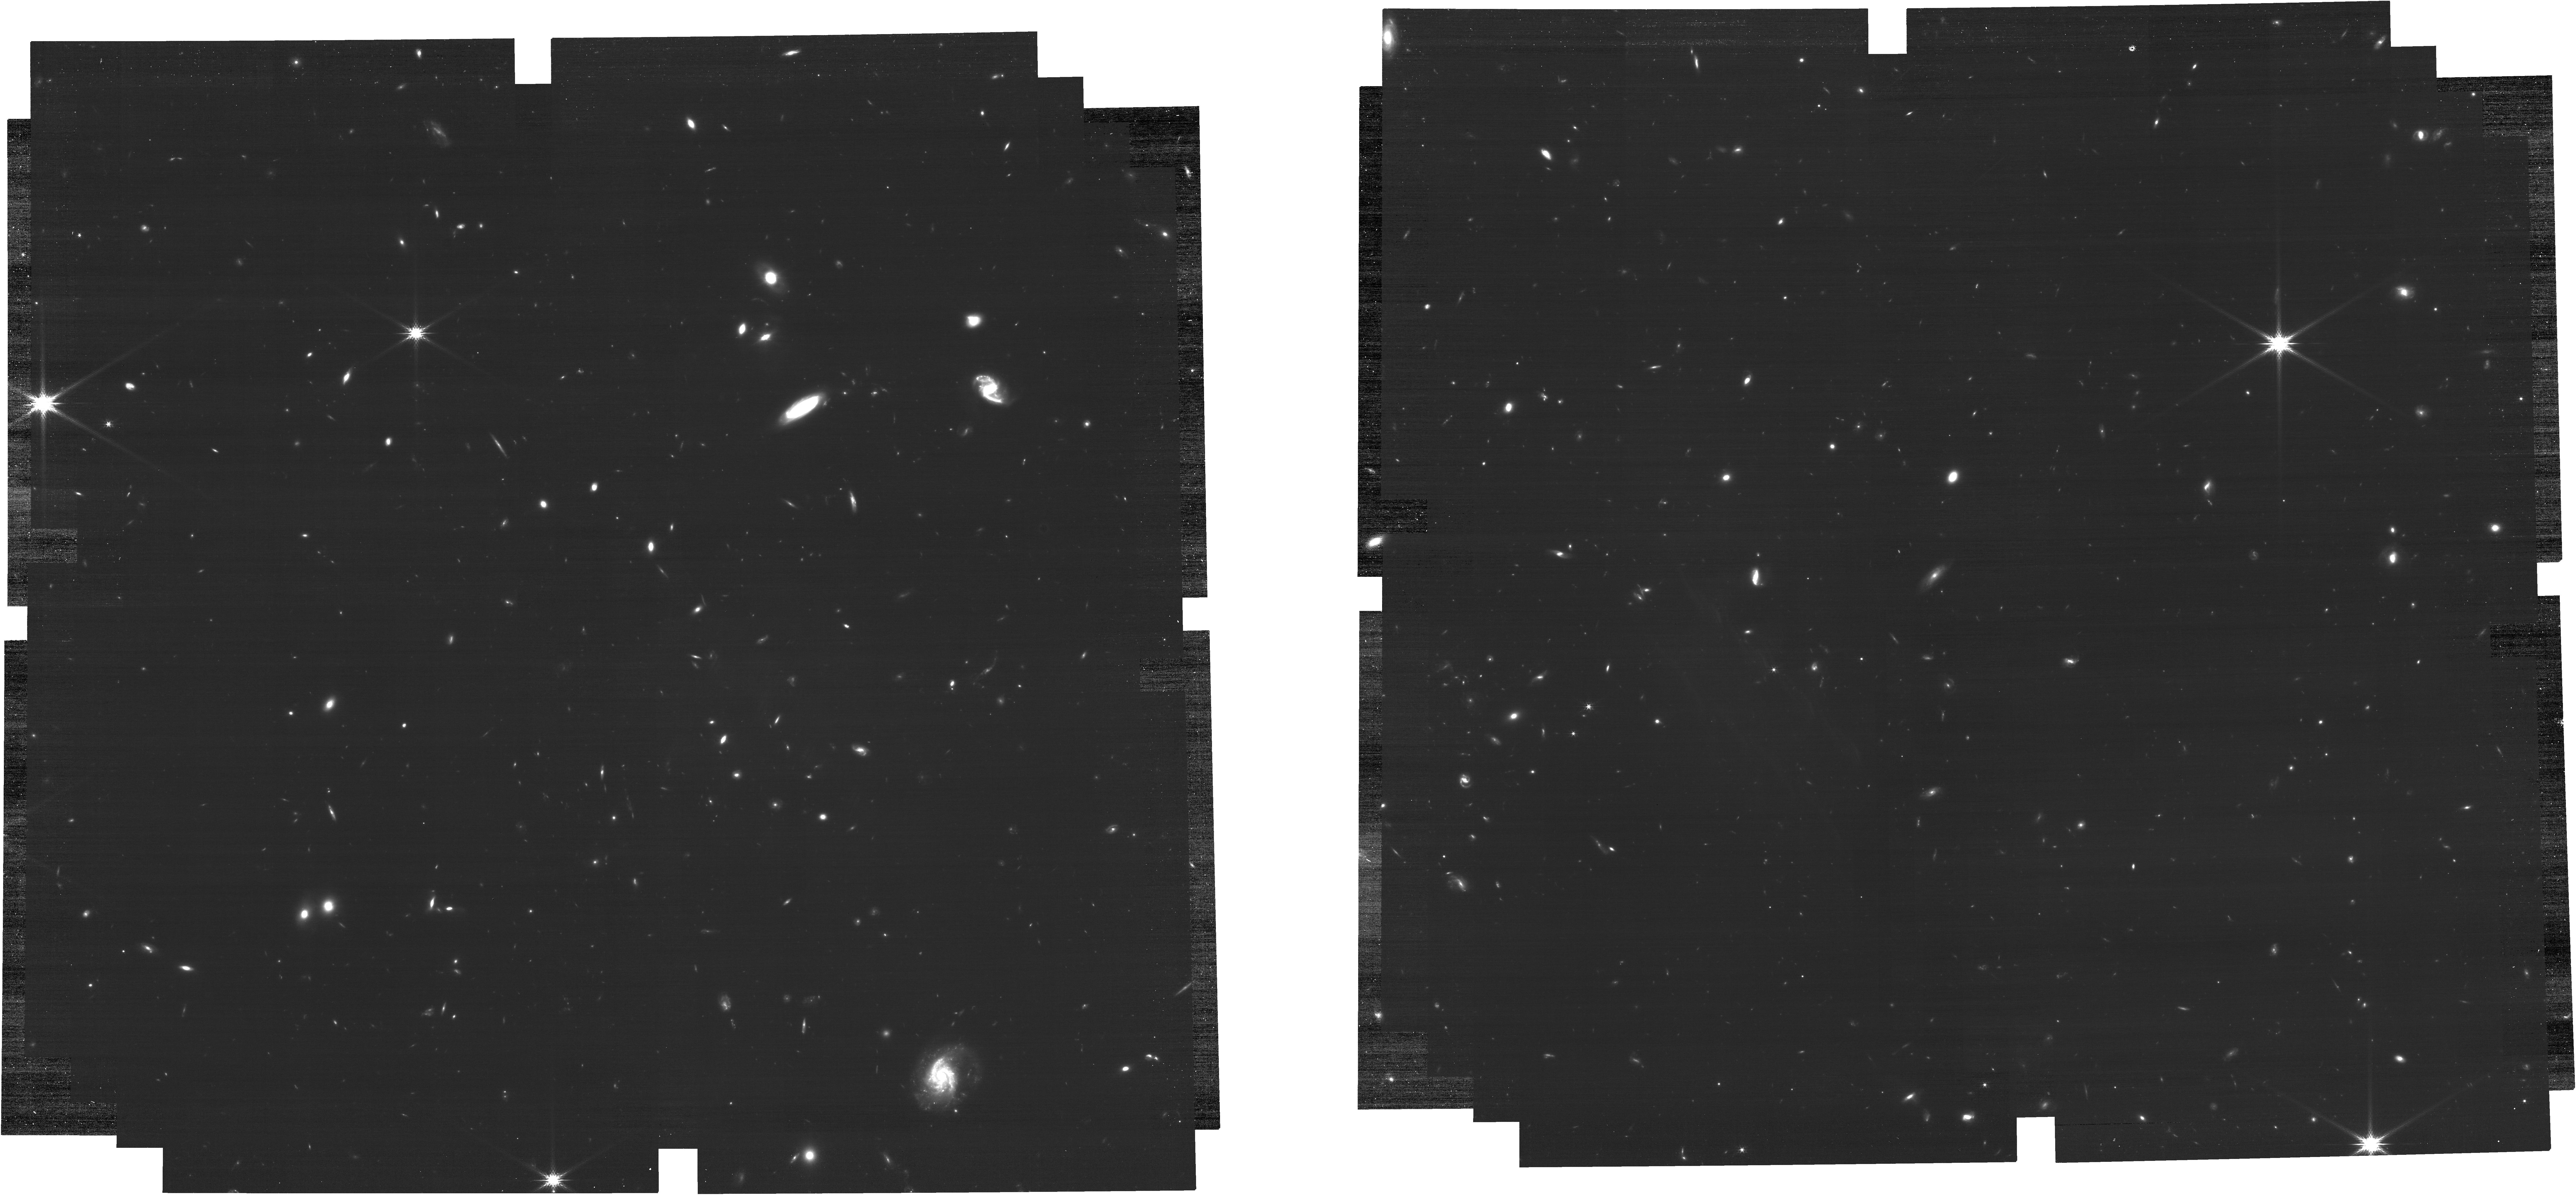
Target: ECLIPTIC-RA00
Instrument: NIRCAM
Filter: F200W
Exposure: 39 min
Observation ID: jw09032-o001_t001_nircam_clear-f200w

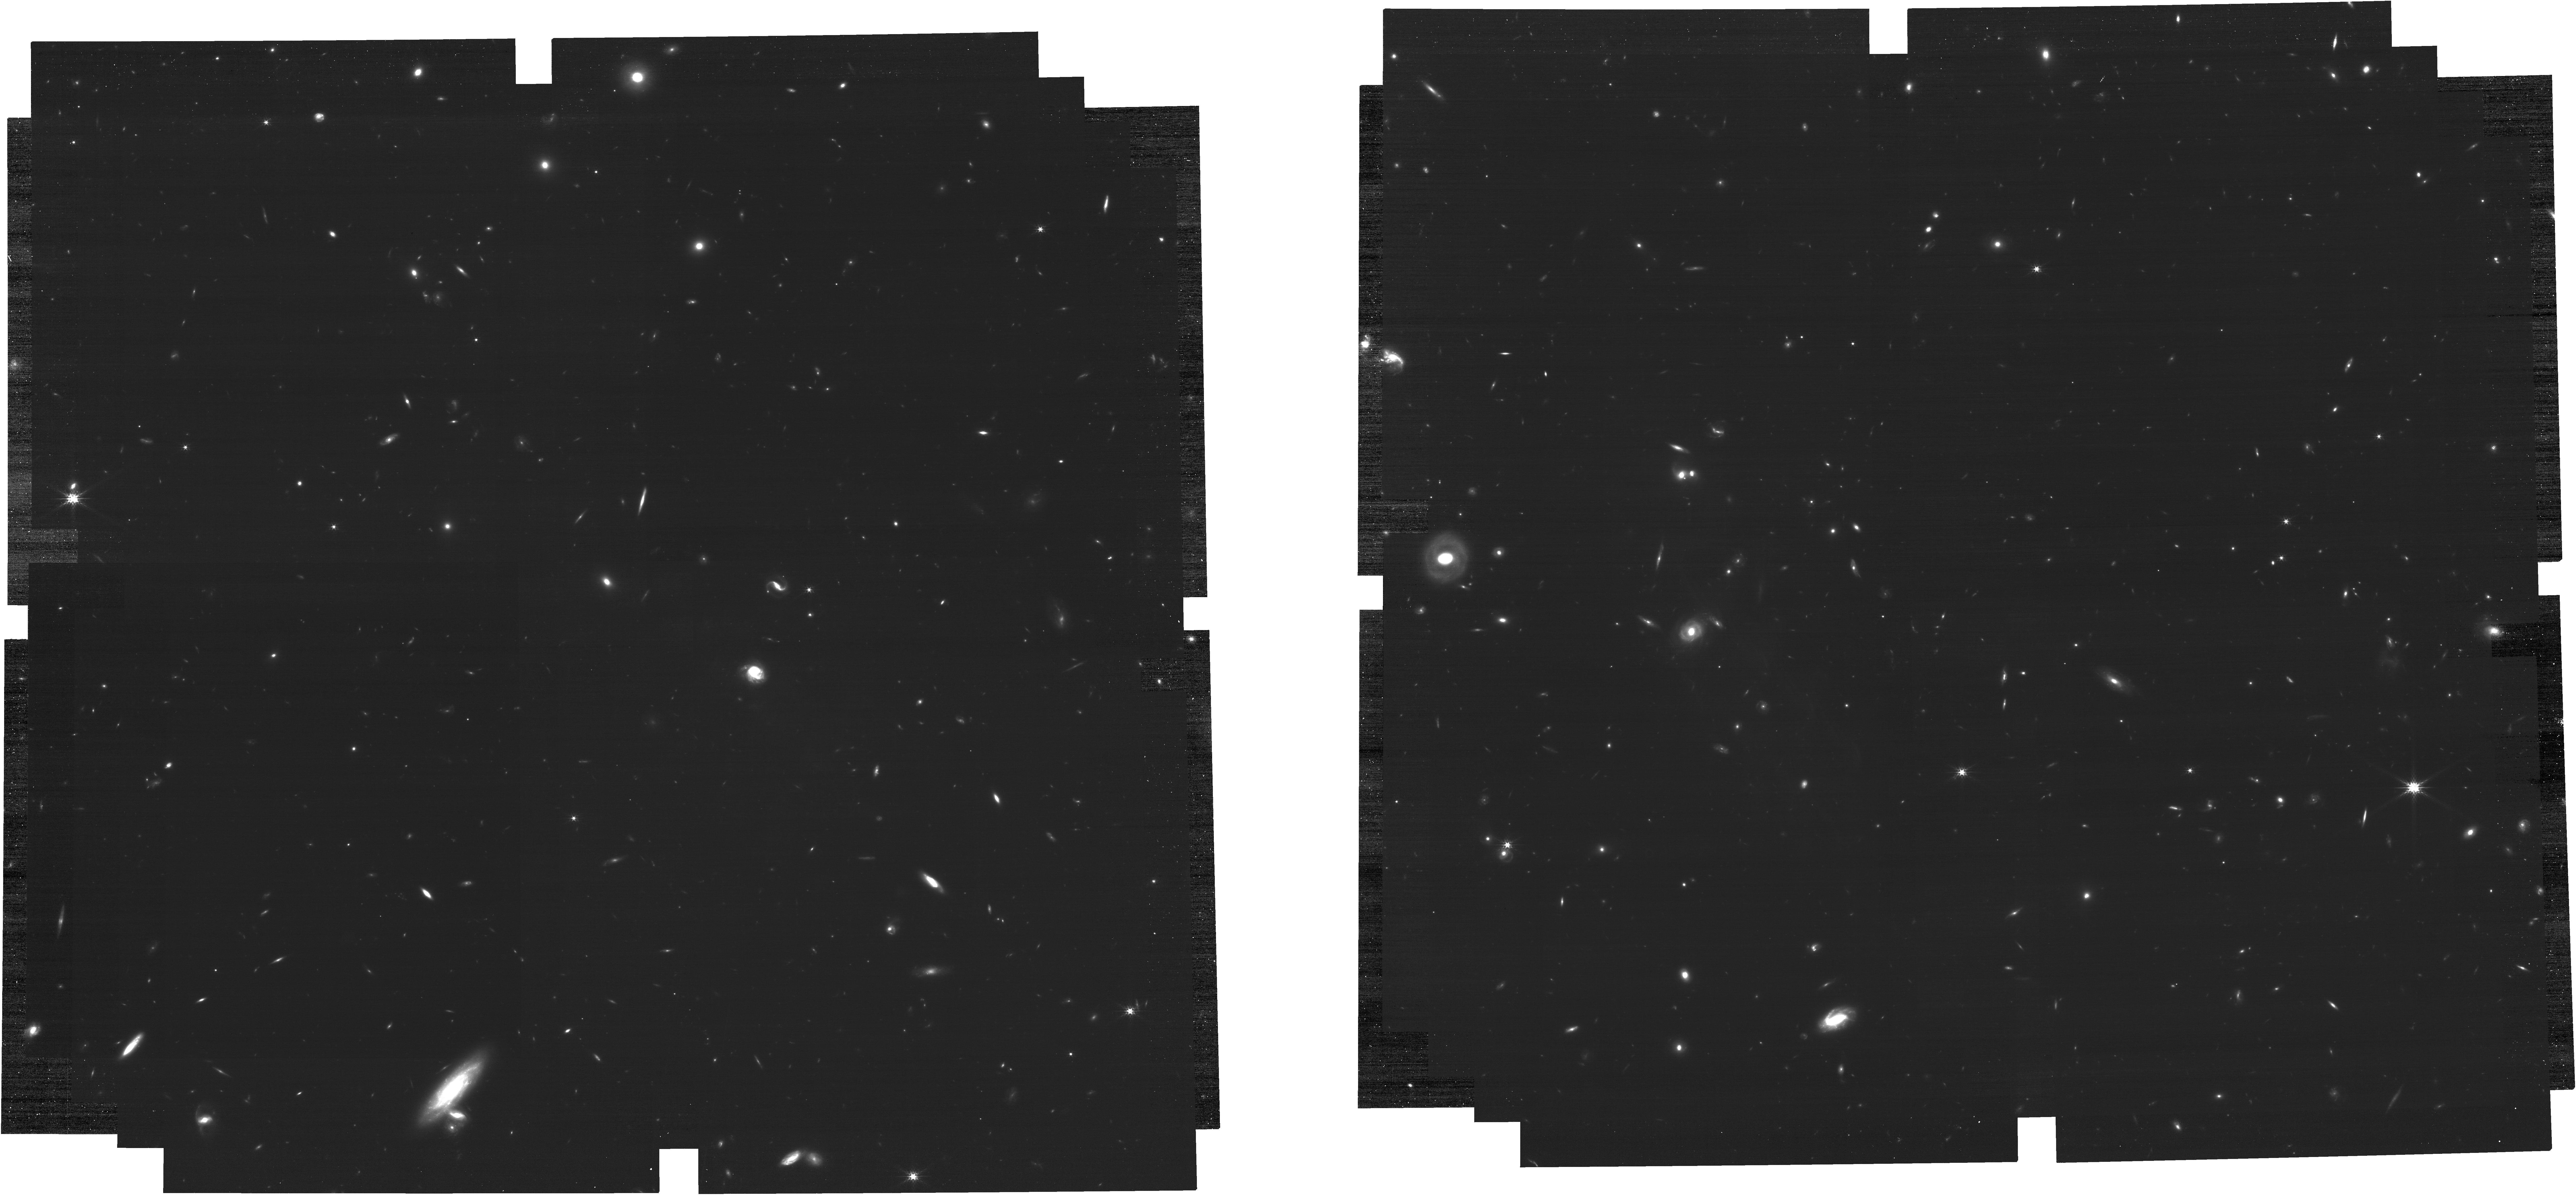
Target: ECLIPTIC-RA120
Instrument: NIRCAM
Filter: F200W
Exposure: 39 min
Observation ID: jw09032-o005_t004_nircam_clear-f200w

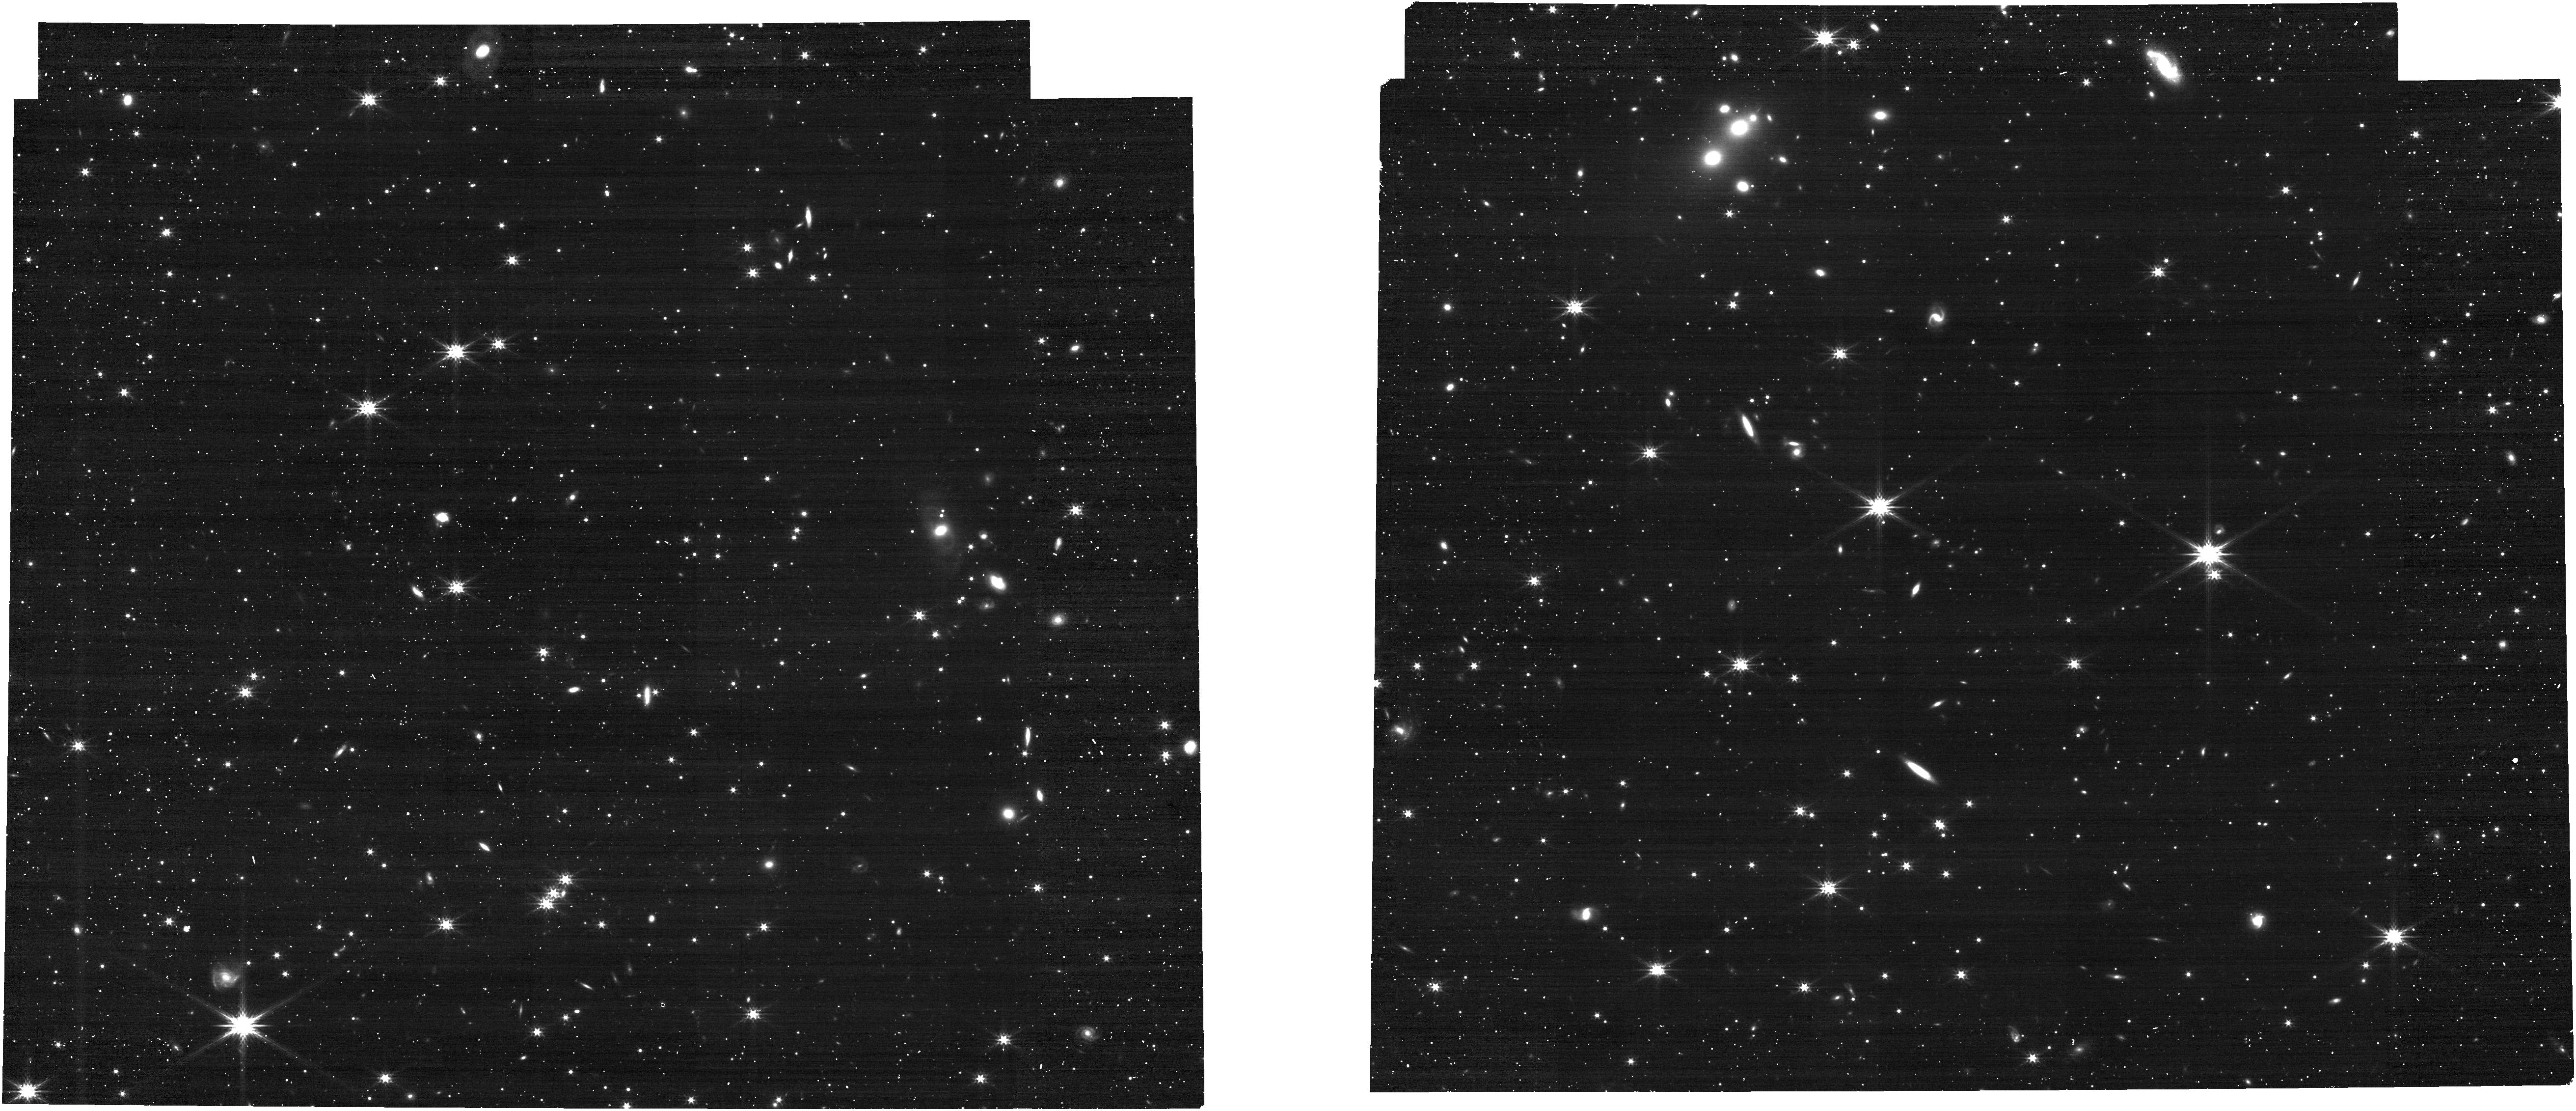
Target: ECLIPTIC_RA180
Instrument: NIRCAM
Filter: F277W
Exposure: 4 min
Observation ID: jw09032-o003_t003_nircam_clear-f277w

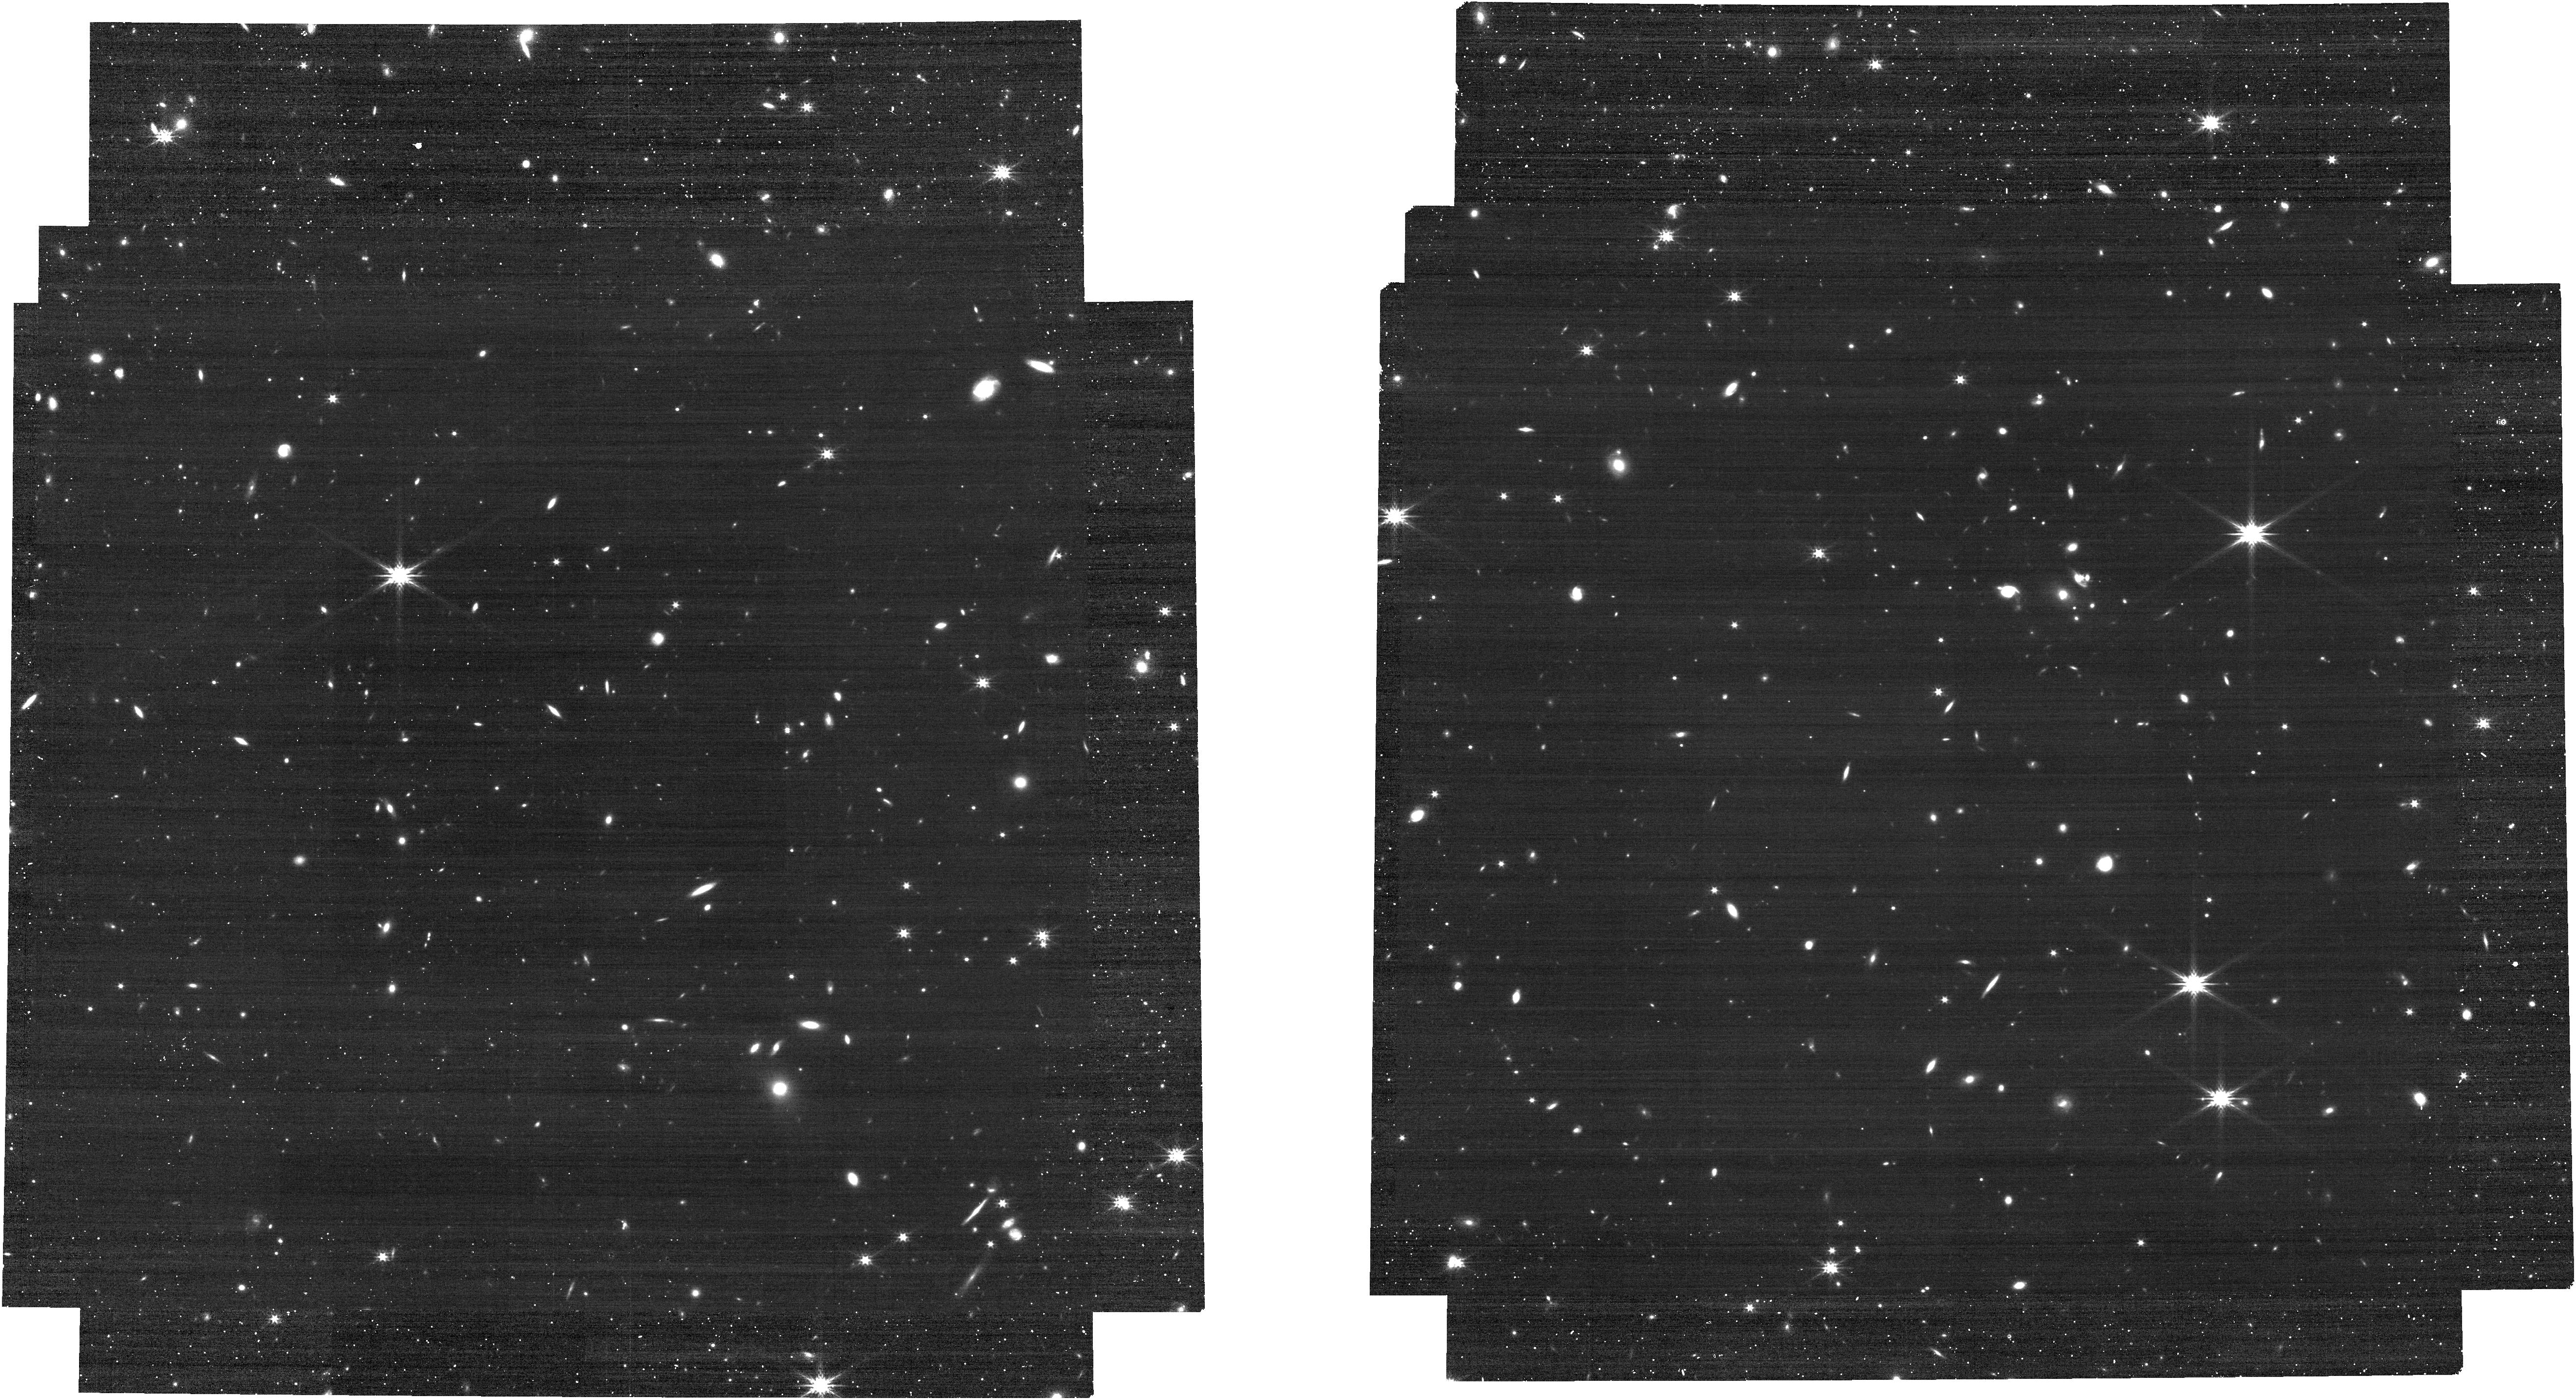
Target: ECLIPTIC-RA60
Instrument: NIRCAM
Filter: F277W
Exposure: 8 min
Observation ID: jw09032-o002_t002_nircam_clear-f277w

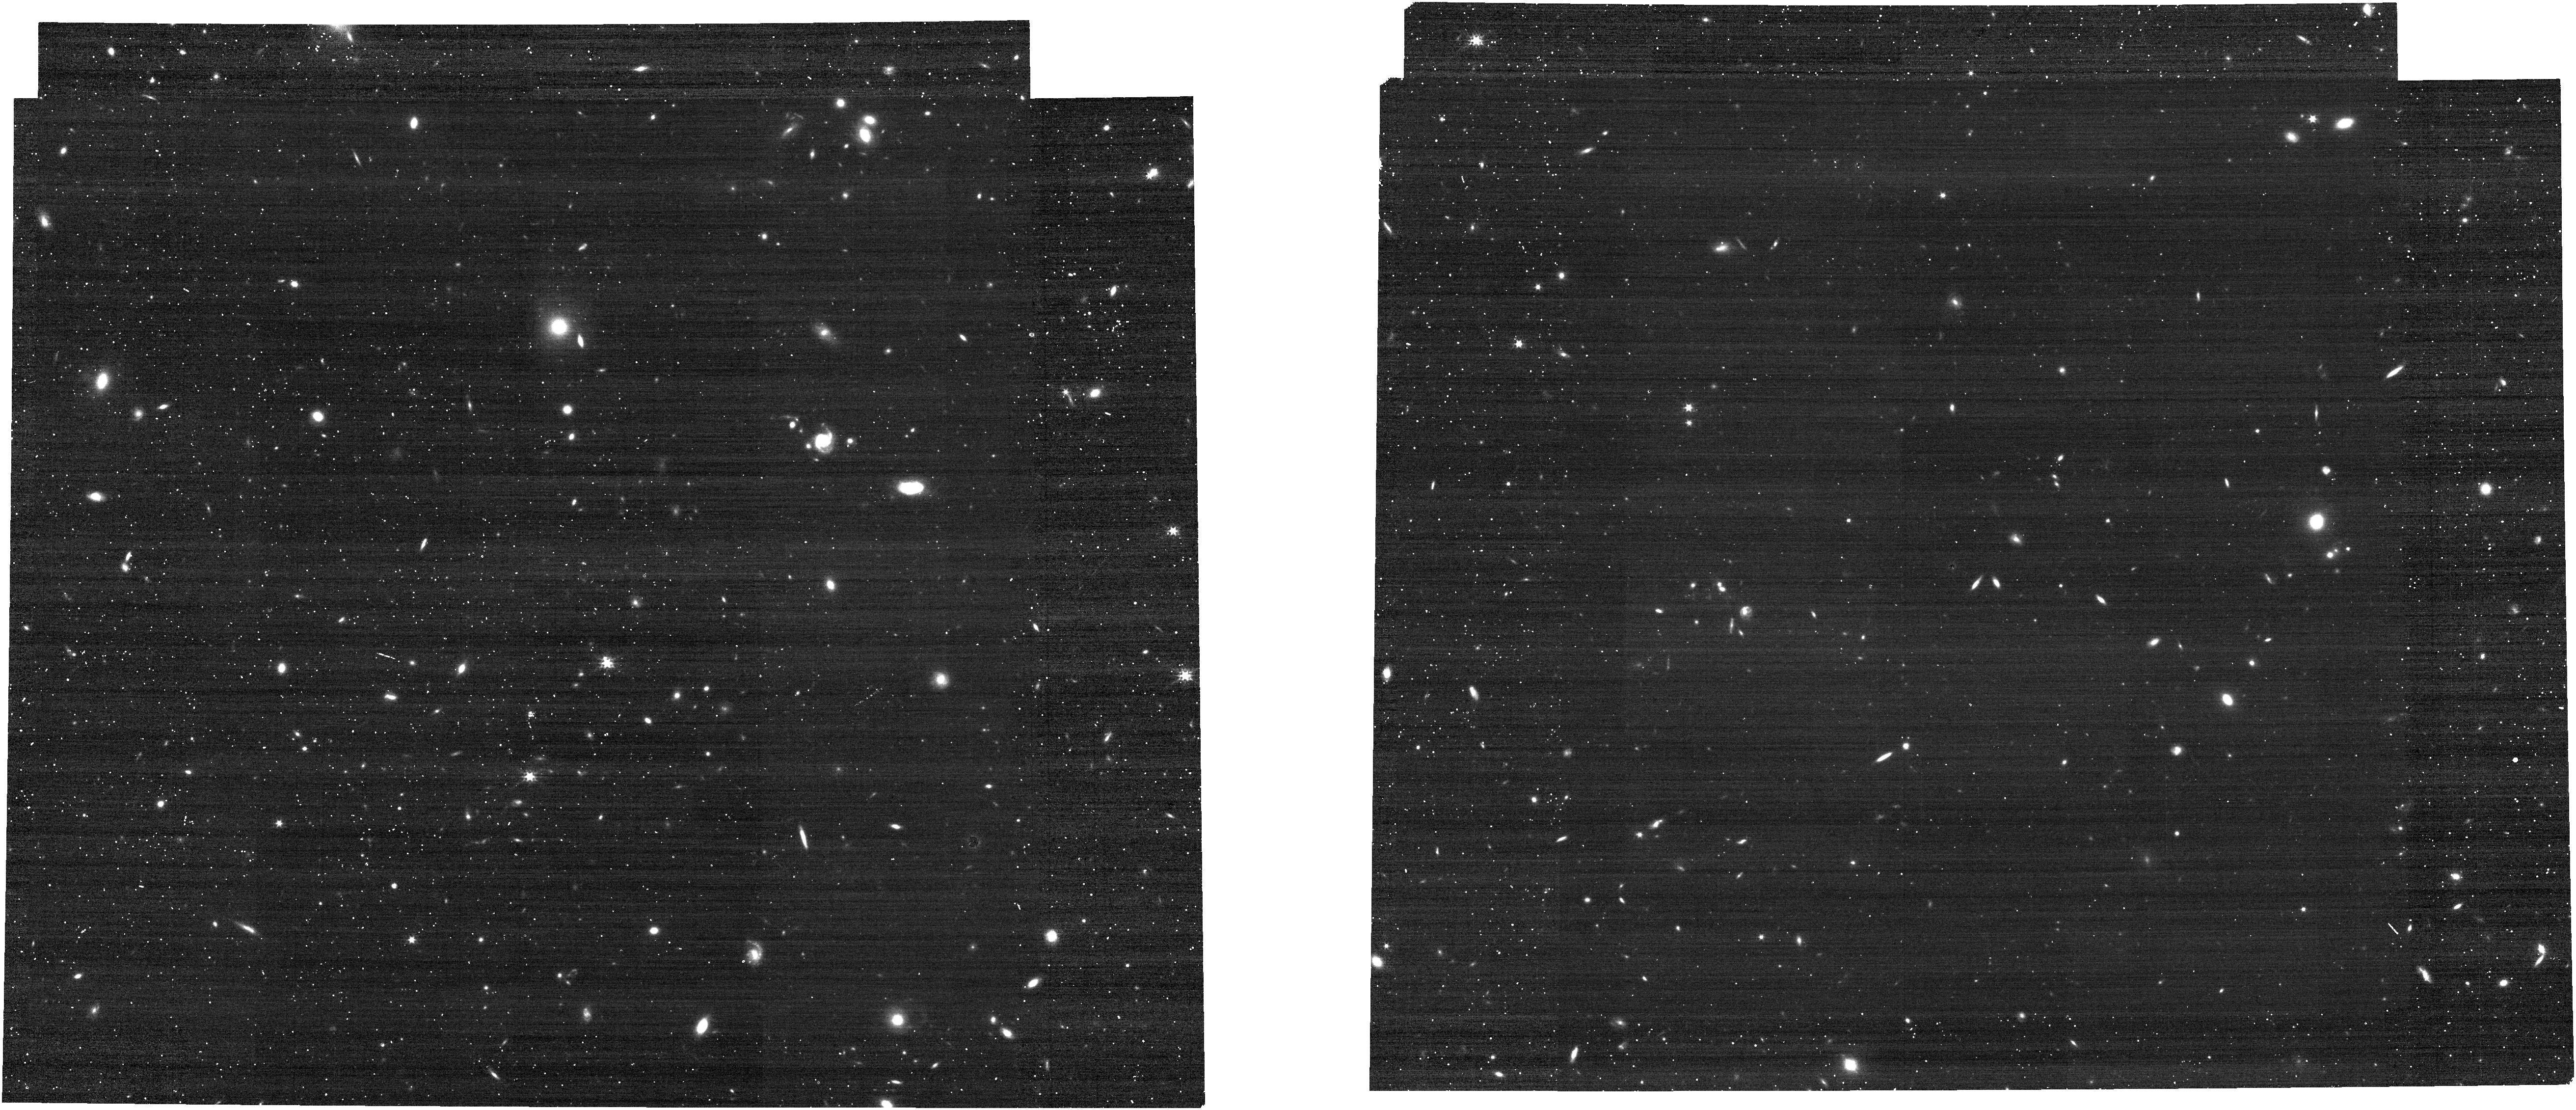
Target: ECLIPTIC_RA140
Instrument: NIRCAM
Filter: F277W
Exposure: 4 min
Observation ID: jw09032-o006_t005_nircam_clear-f277w

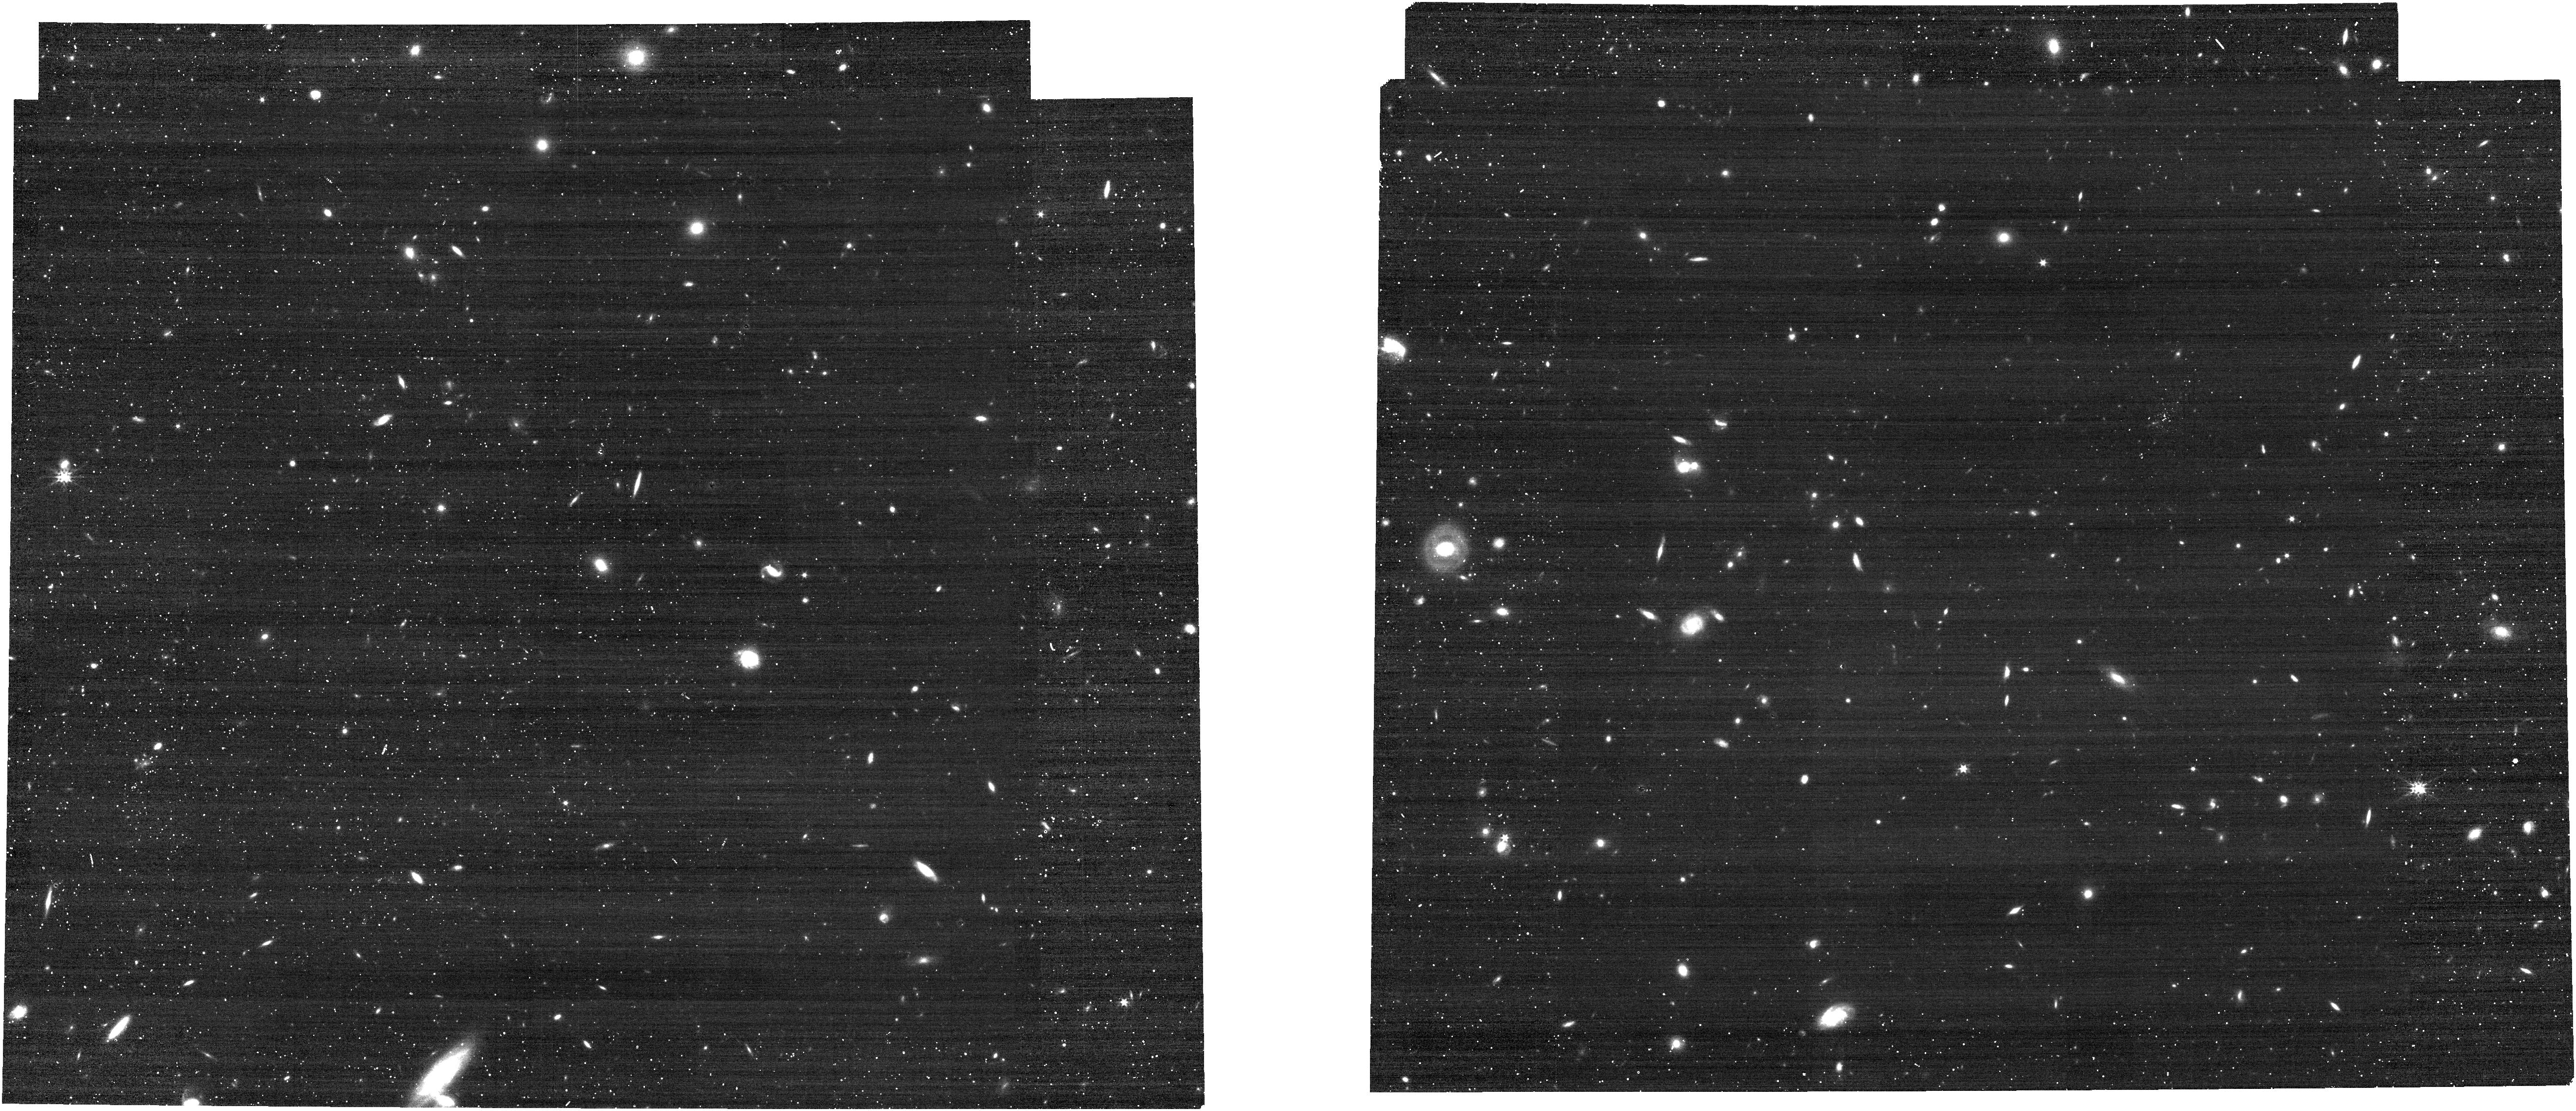
Target: ECLIPTIC-RA120
Instrument: NIRCAM
Filter: F277W
Exposure: 4 min
Observation ID: jw09032-o005_t004_nircam_clear-f277w

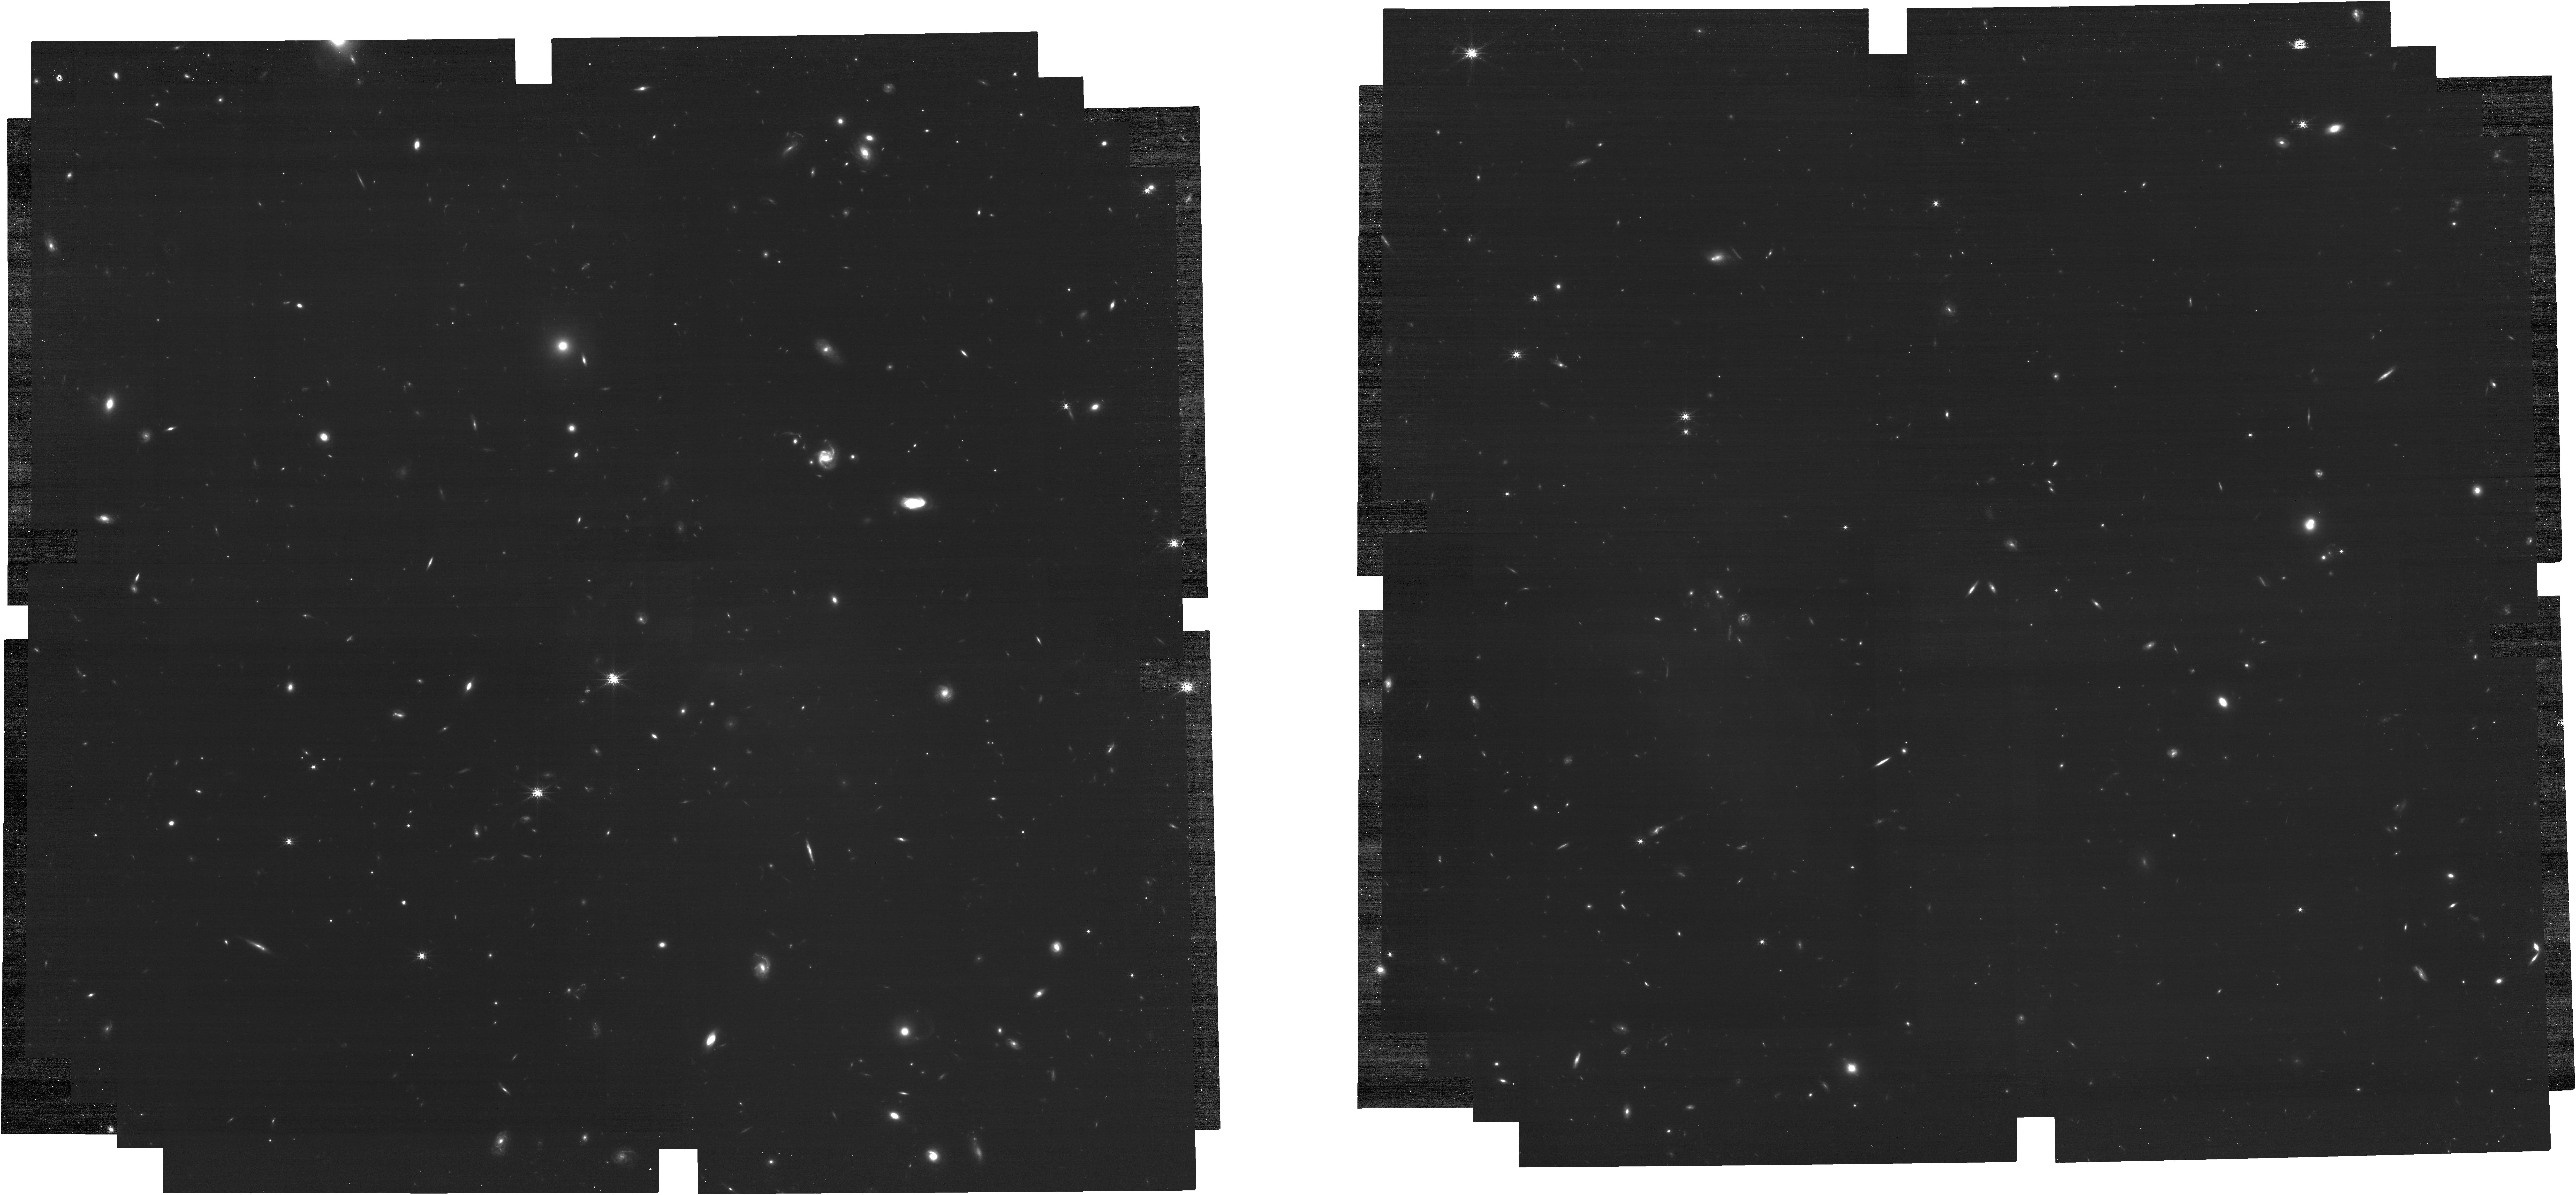
Target: ECLIPTIC_RA140
Instrument: NIRCAM
Filter: F200W
Exposure: 39 min
Observation ID: jw09032-o006_t005_nircam_clear-f200w

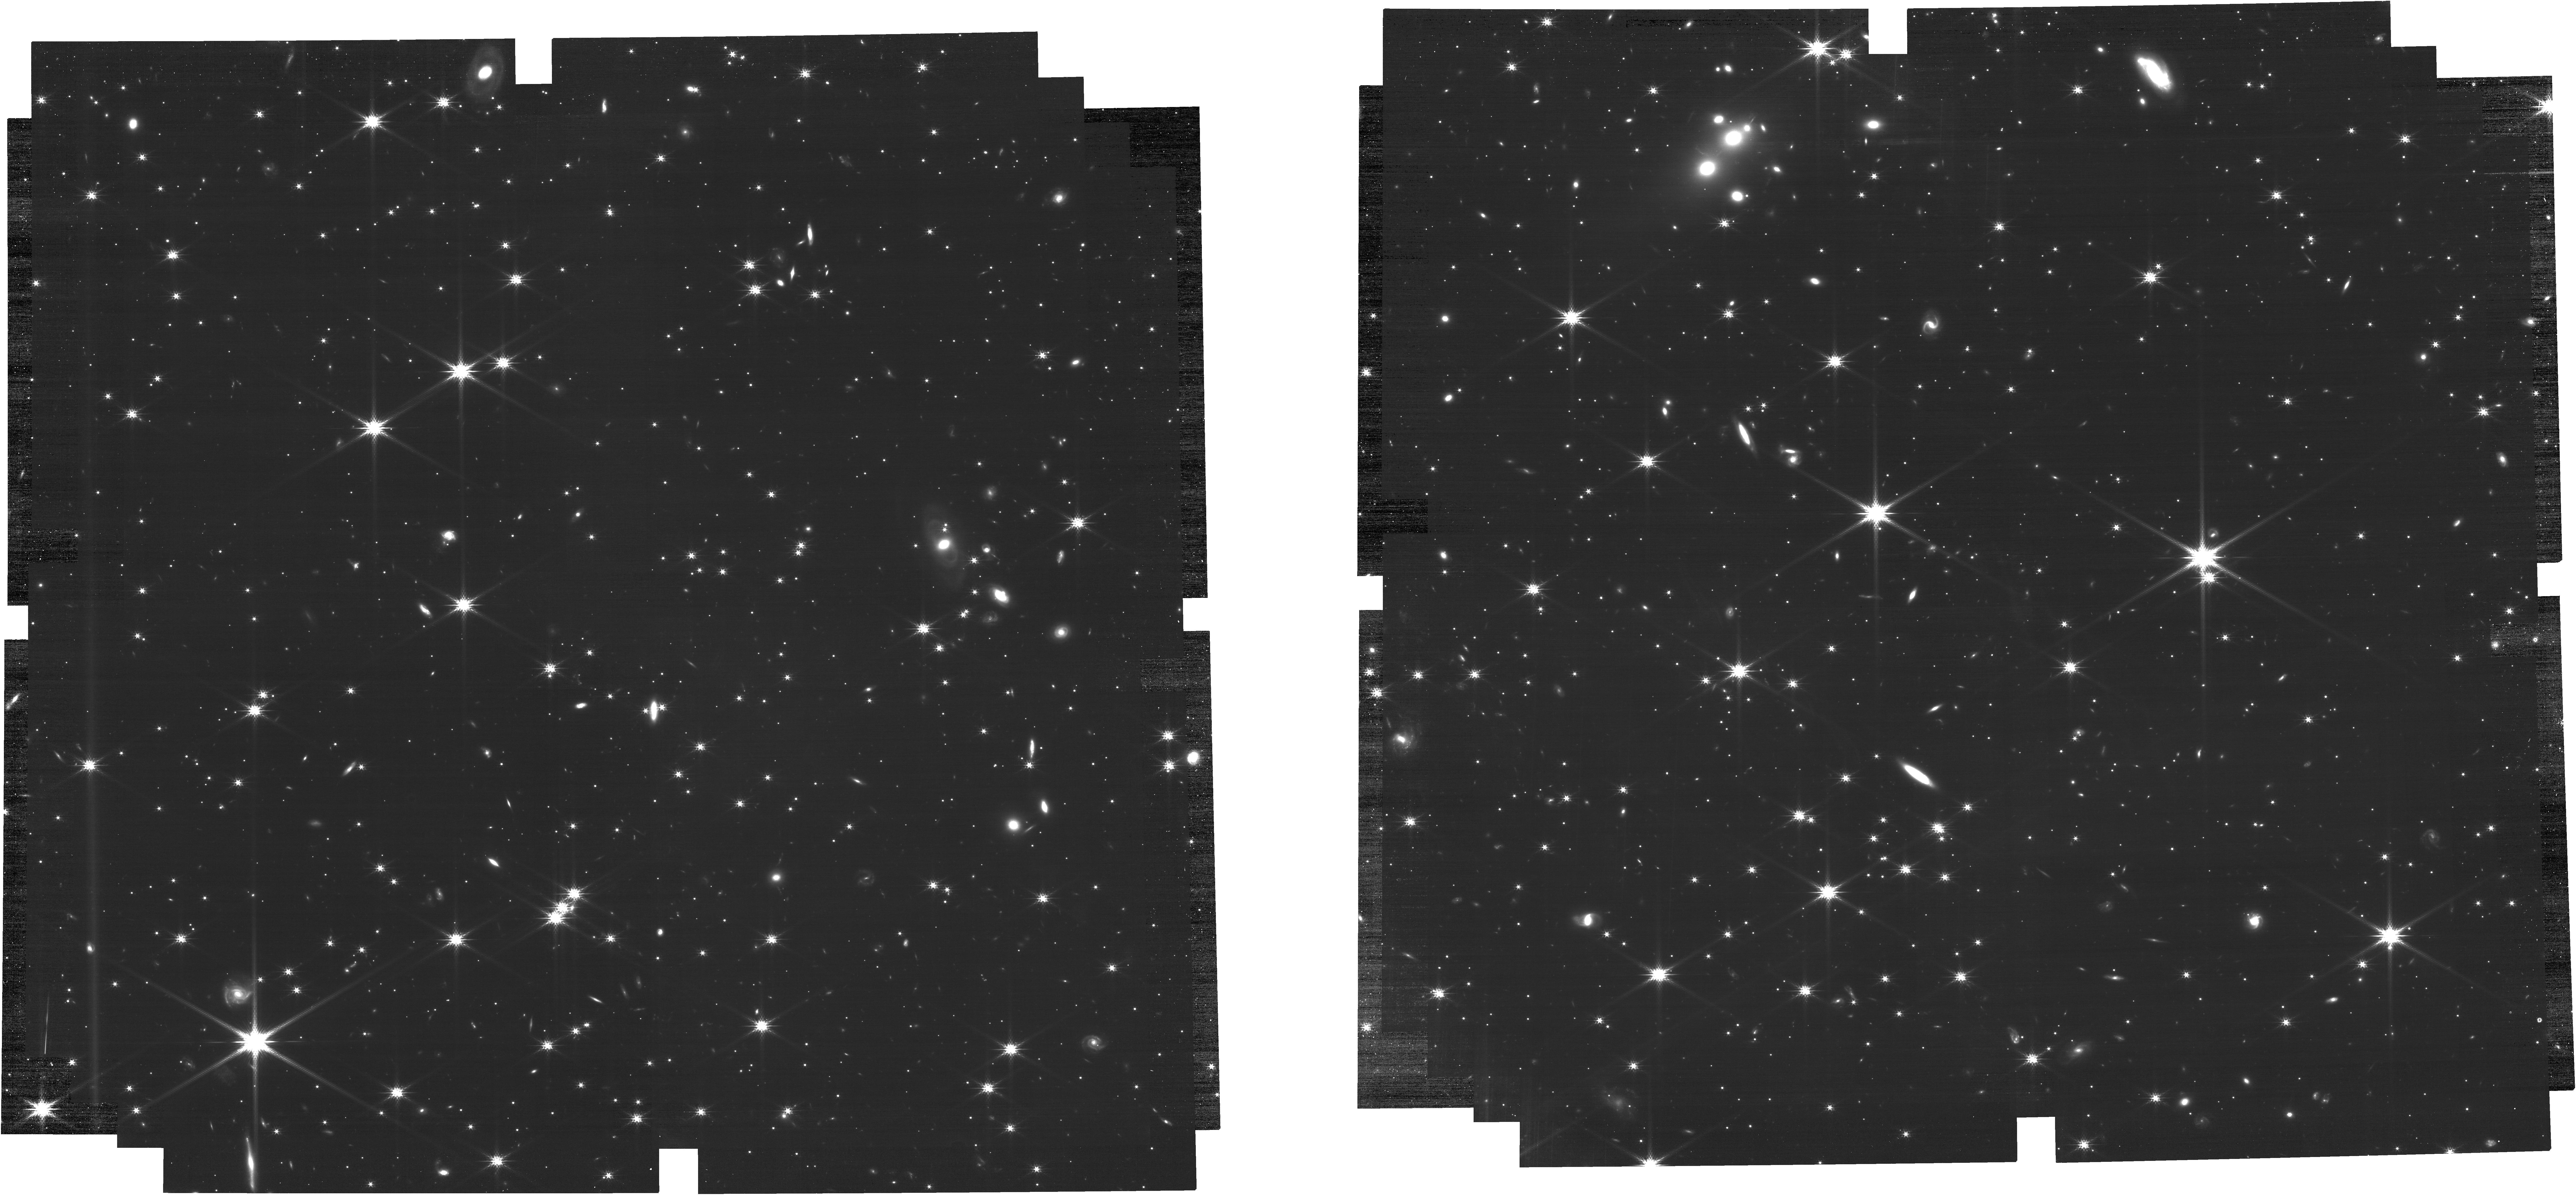
Target: ECLIPTIC_RA180
Instrument: NIRCAM
Filter: F200W
Exposure: 39 min
Observation ID: jw09032-o003_t003_nircam_clear-f200w

CAL-NRC-425: WFSS Background Characterization (PI: Ryan, Russell E.)

This program will characterize the global sky background for the WFSS mode for the F277W band. The GO community has accrued many 1000s of WFSS images, primarily with three cross filters: F322W2, F356W, and F444W, from which we could determine global sky images by masking sources and averaging through the entire dataset (see report by Ryan, Pirzkal, & Hilbert 2025). However, there are several filters that receive modest use, but based on how the data have been collected (e.g. small dithers or short exposure times), the global sky images that result from the stacking have significant defects from the small number statistics or poor signal-to-noise. Therefore, this program builds on the tacit investment from the GO community by filling in the gaps, and we begin the effort with the F277W band. It is important to stress, the current global sky images available to the community in CRDS are based on model spectra from Pandeia that are projected through the optical model of the telescope and instrument. The initial analysis of the Archive plus these observations represent the first and only empirical determination of the background image. This calibration program may change in response to system developments and the final Cycle 4 science program.